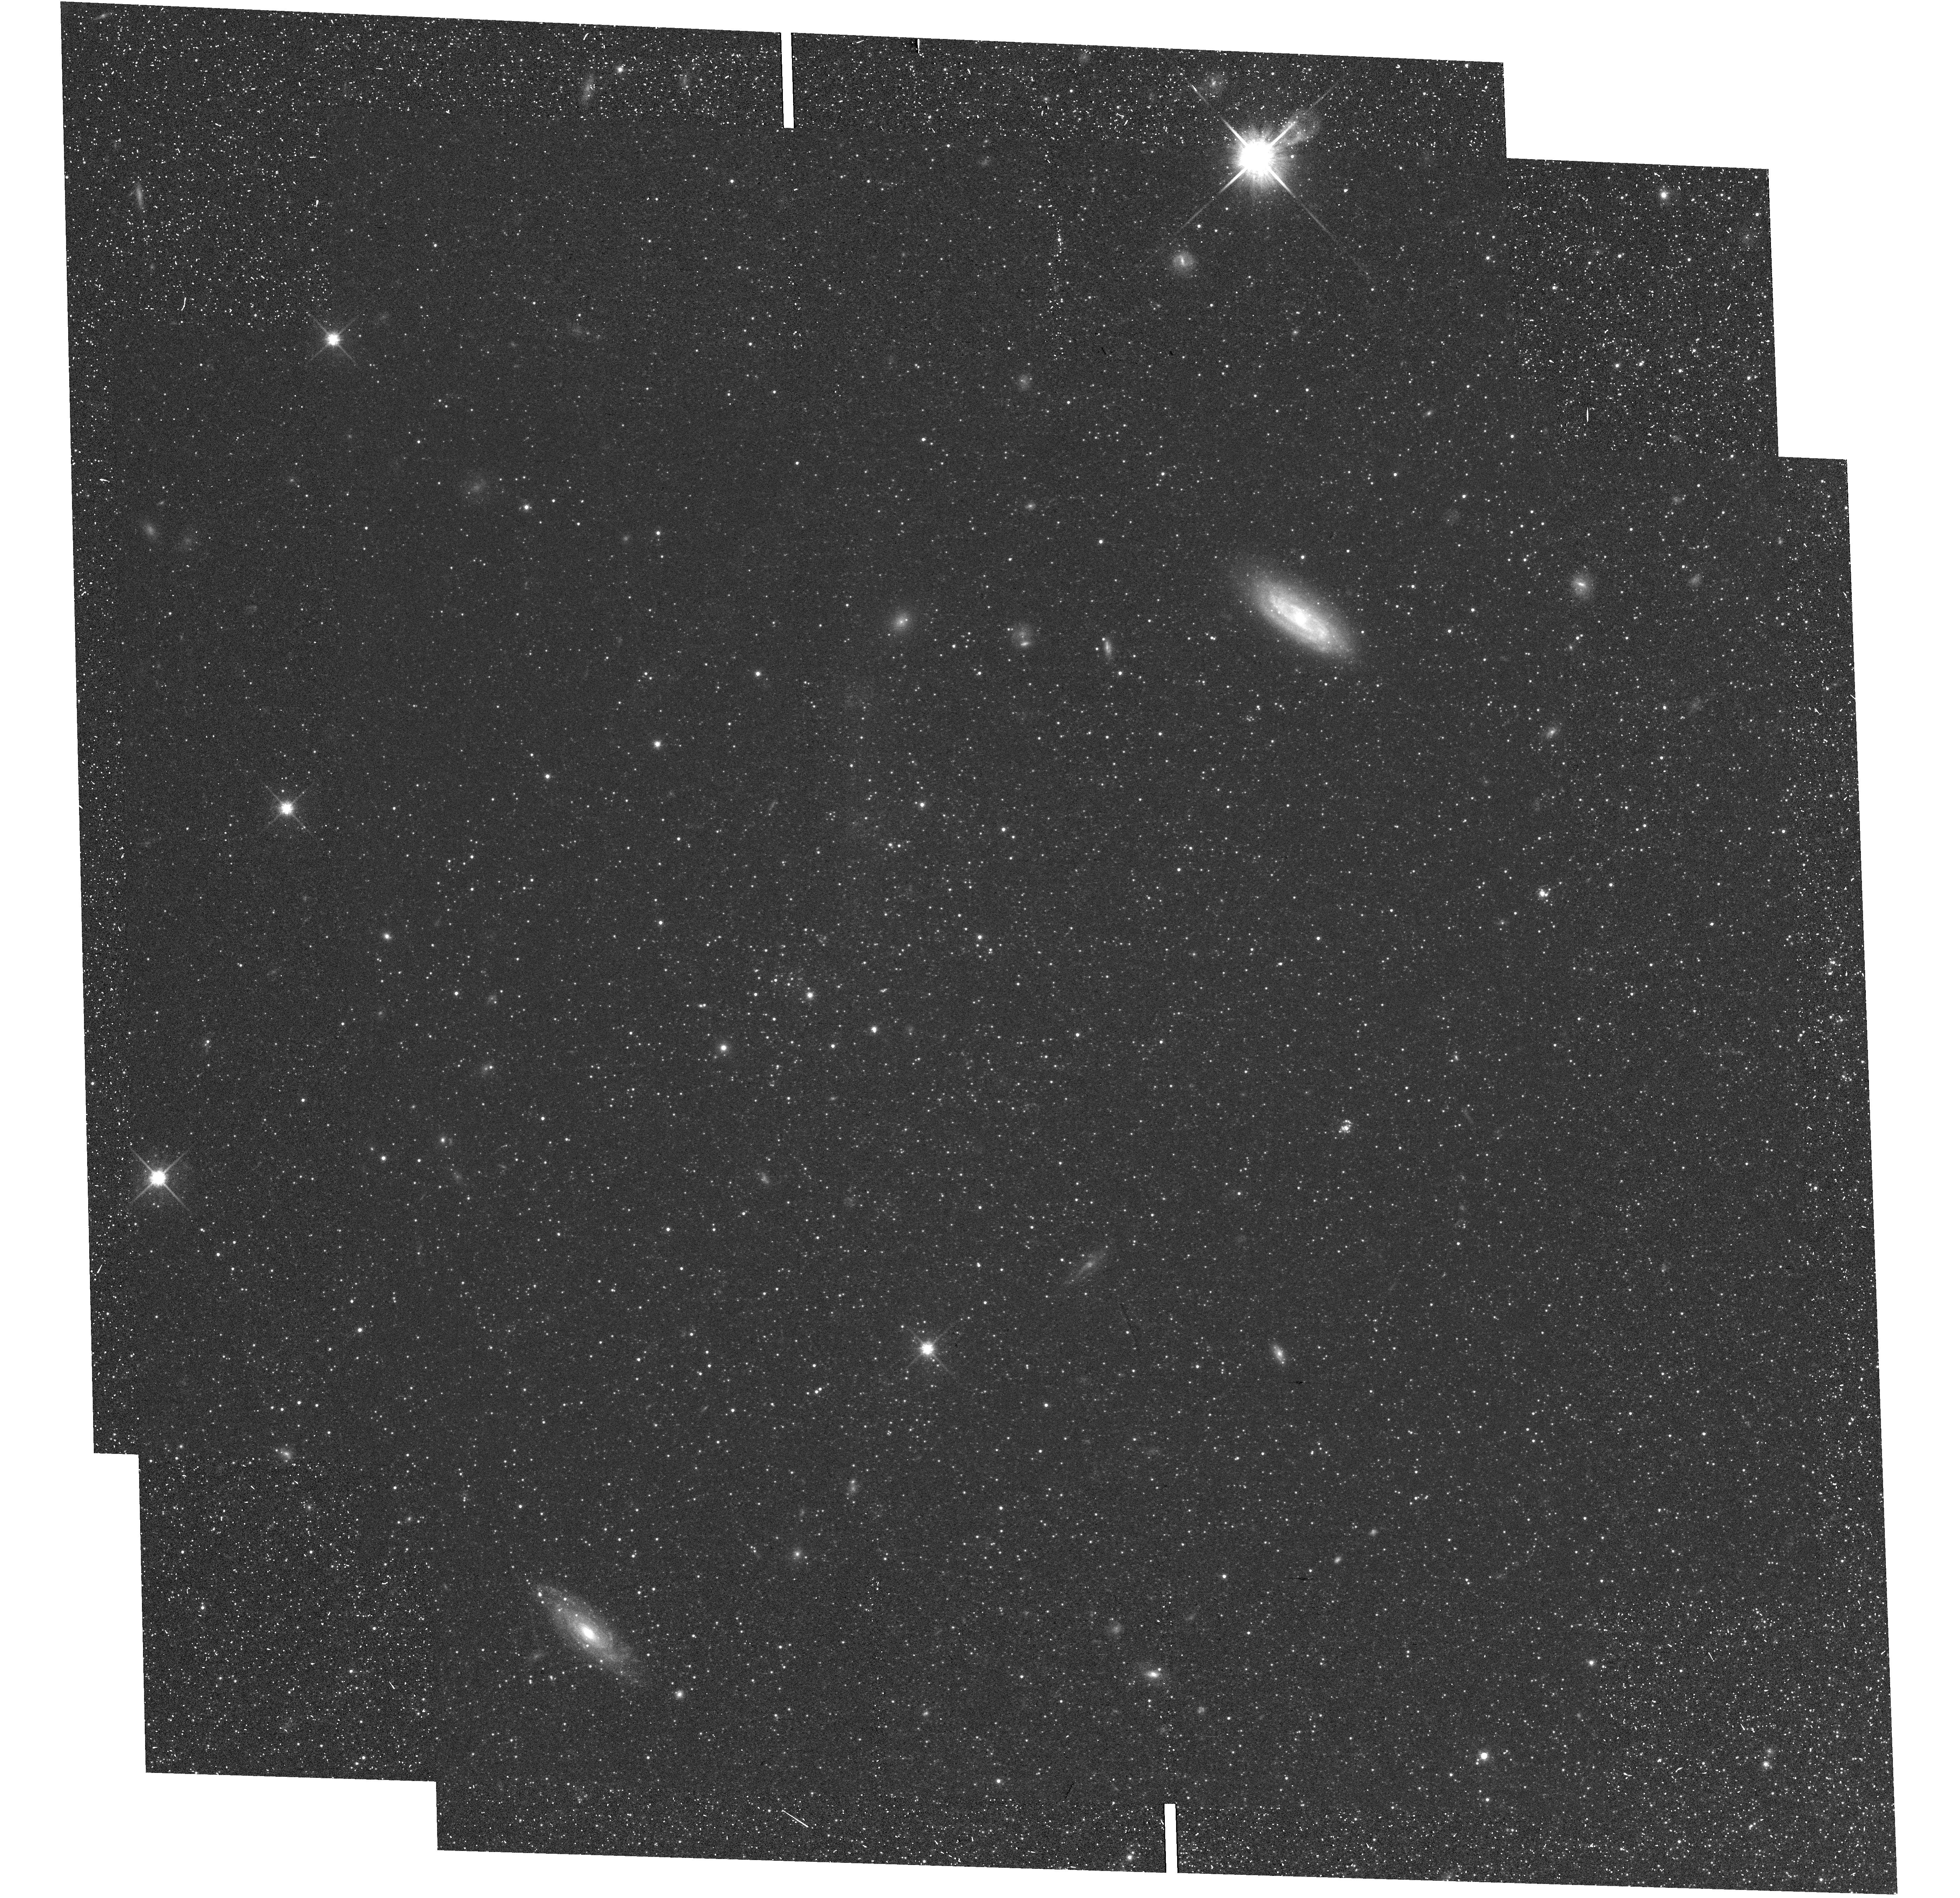
Target: field at RA 13.871°, Dec -37.603°. Instrument: WFC3/UVIS. Filter: F814W. Exposure: 24 min. Observation ID: hst_13743_04_wfc3_uvis_f814w_ico404

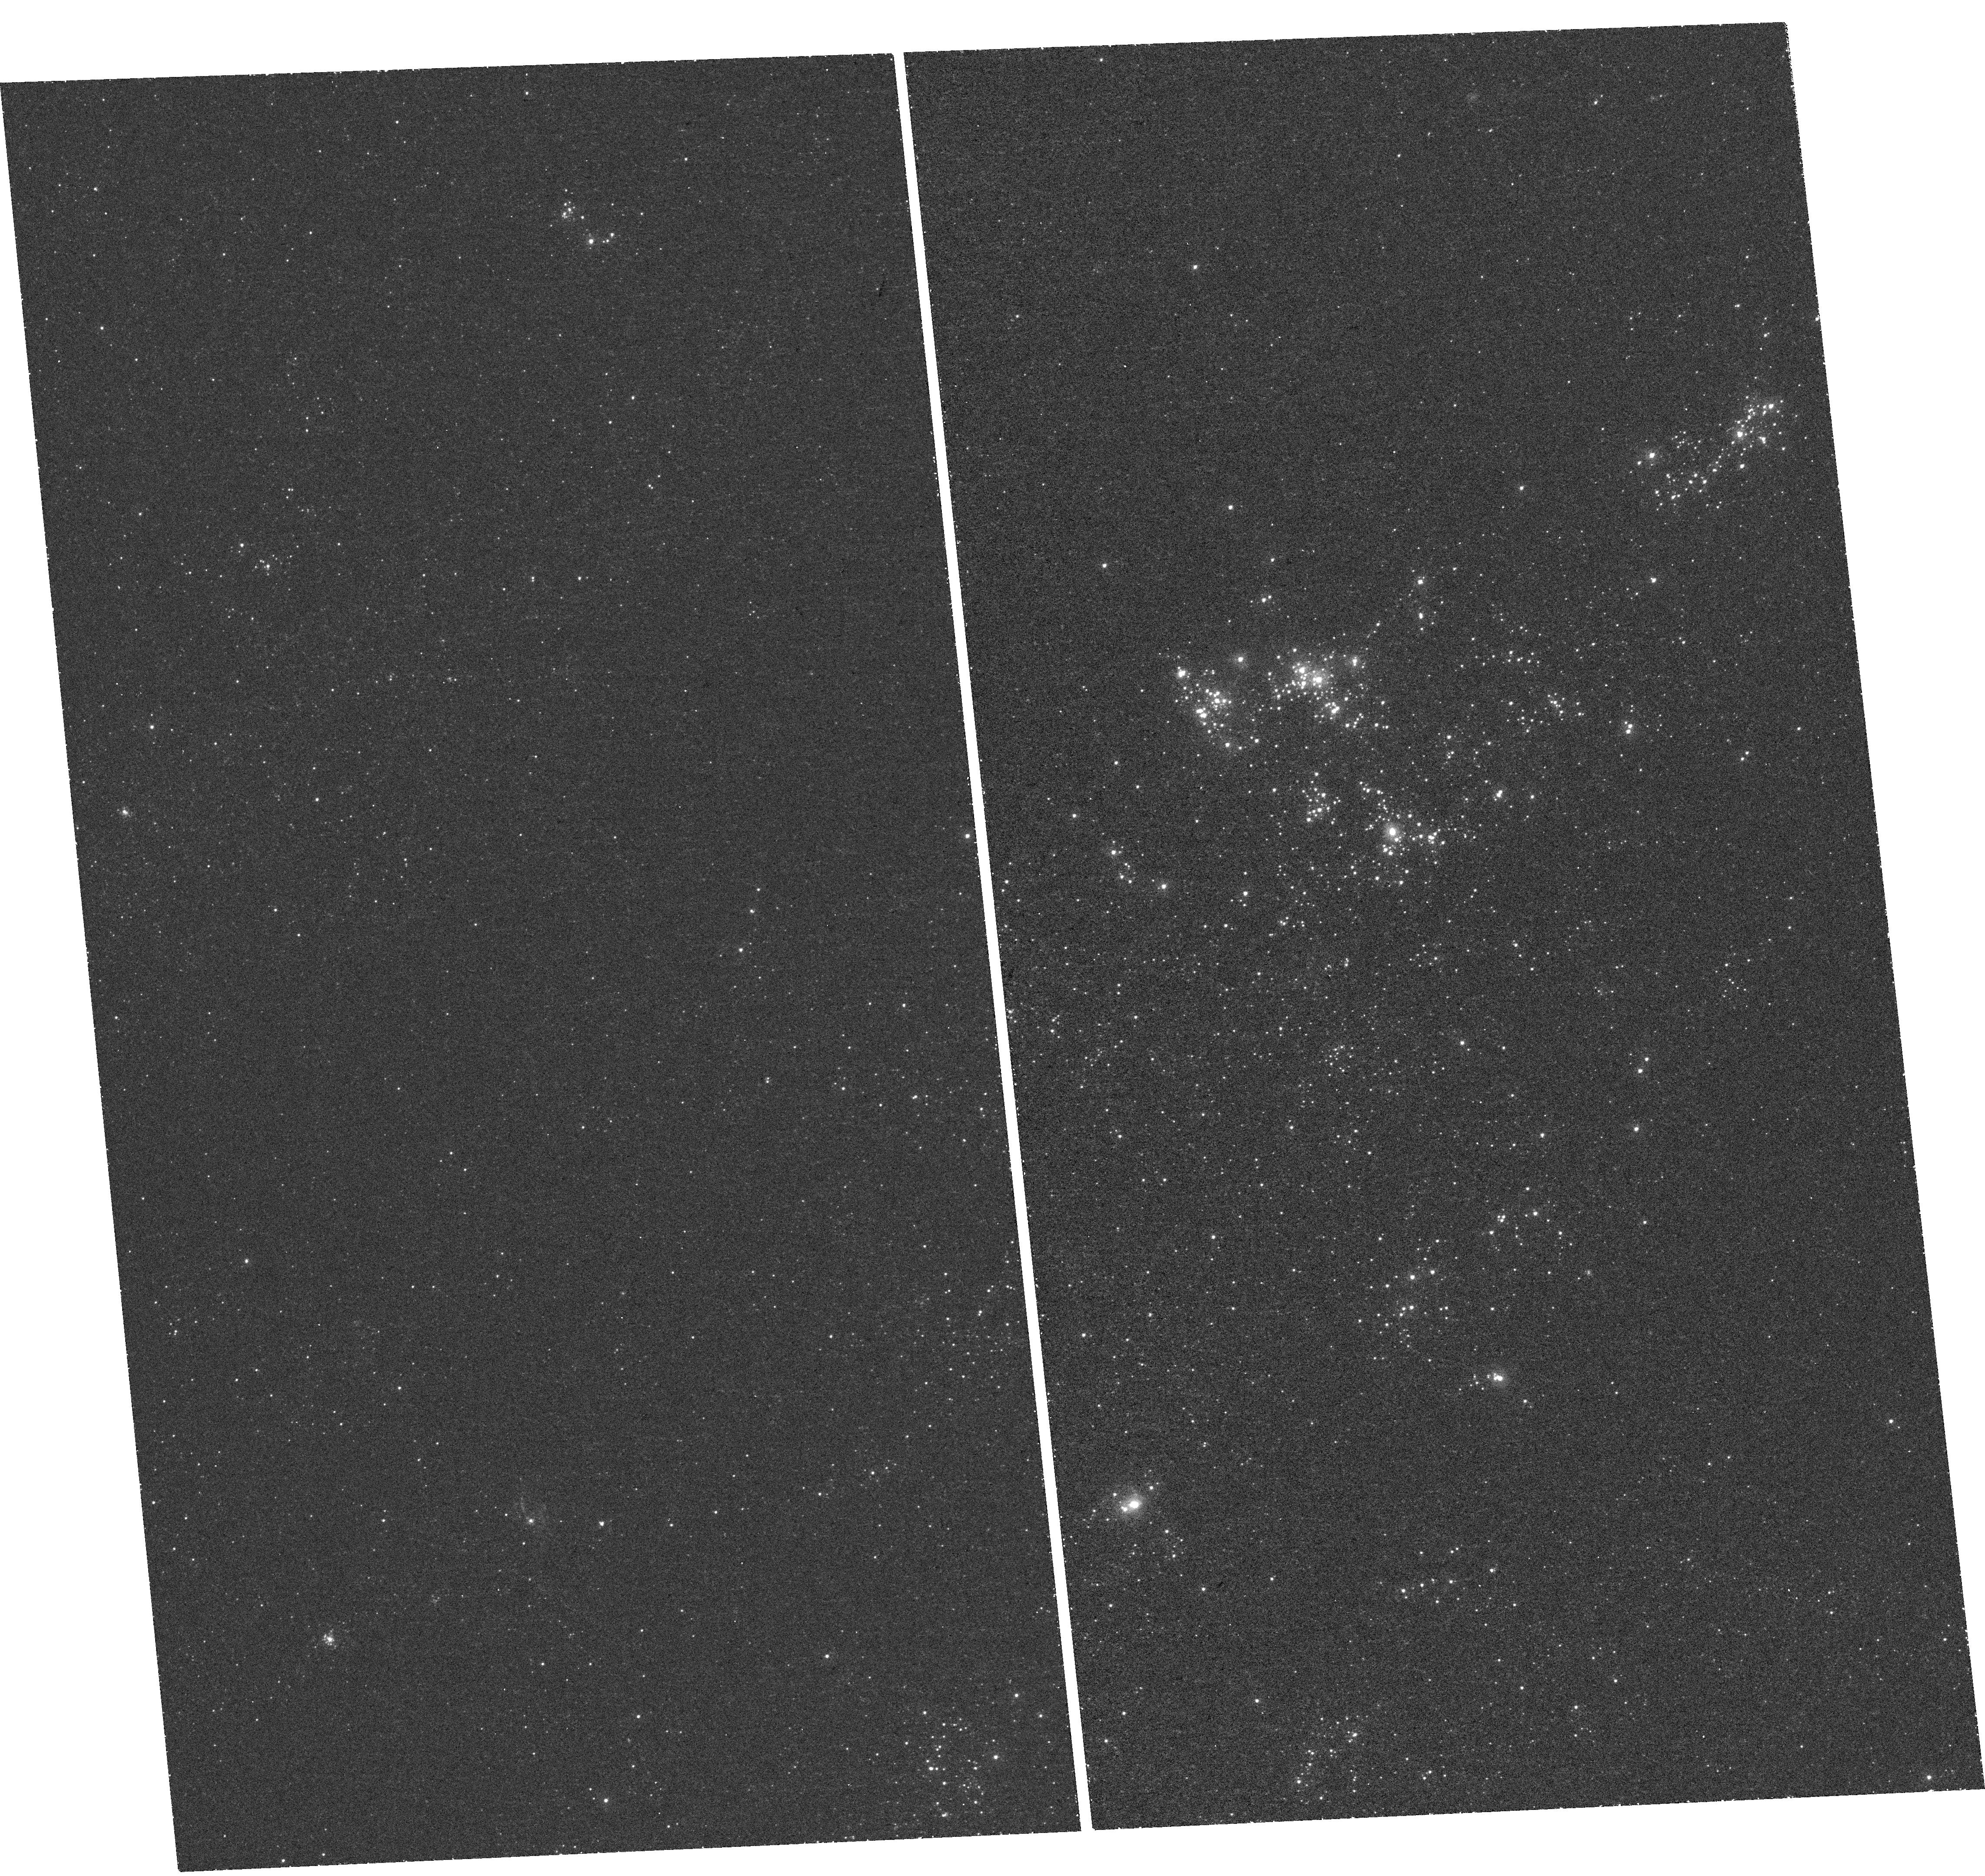
Target: NGC300. Instrument: WFC3/UVIS. Filter: F218W. Exposure: 44 min. Observation ID: hst_13743_01_wfc3_uvis_f218w_ico401

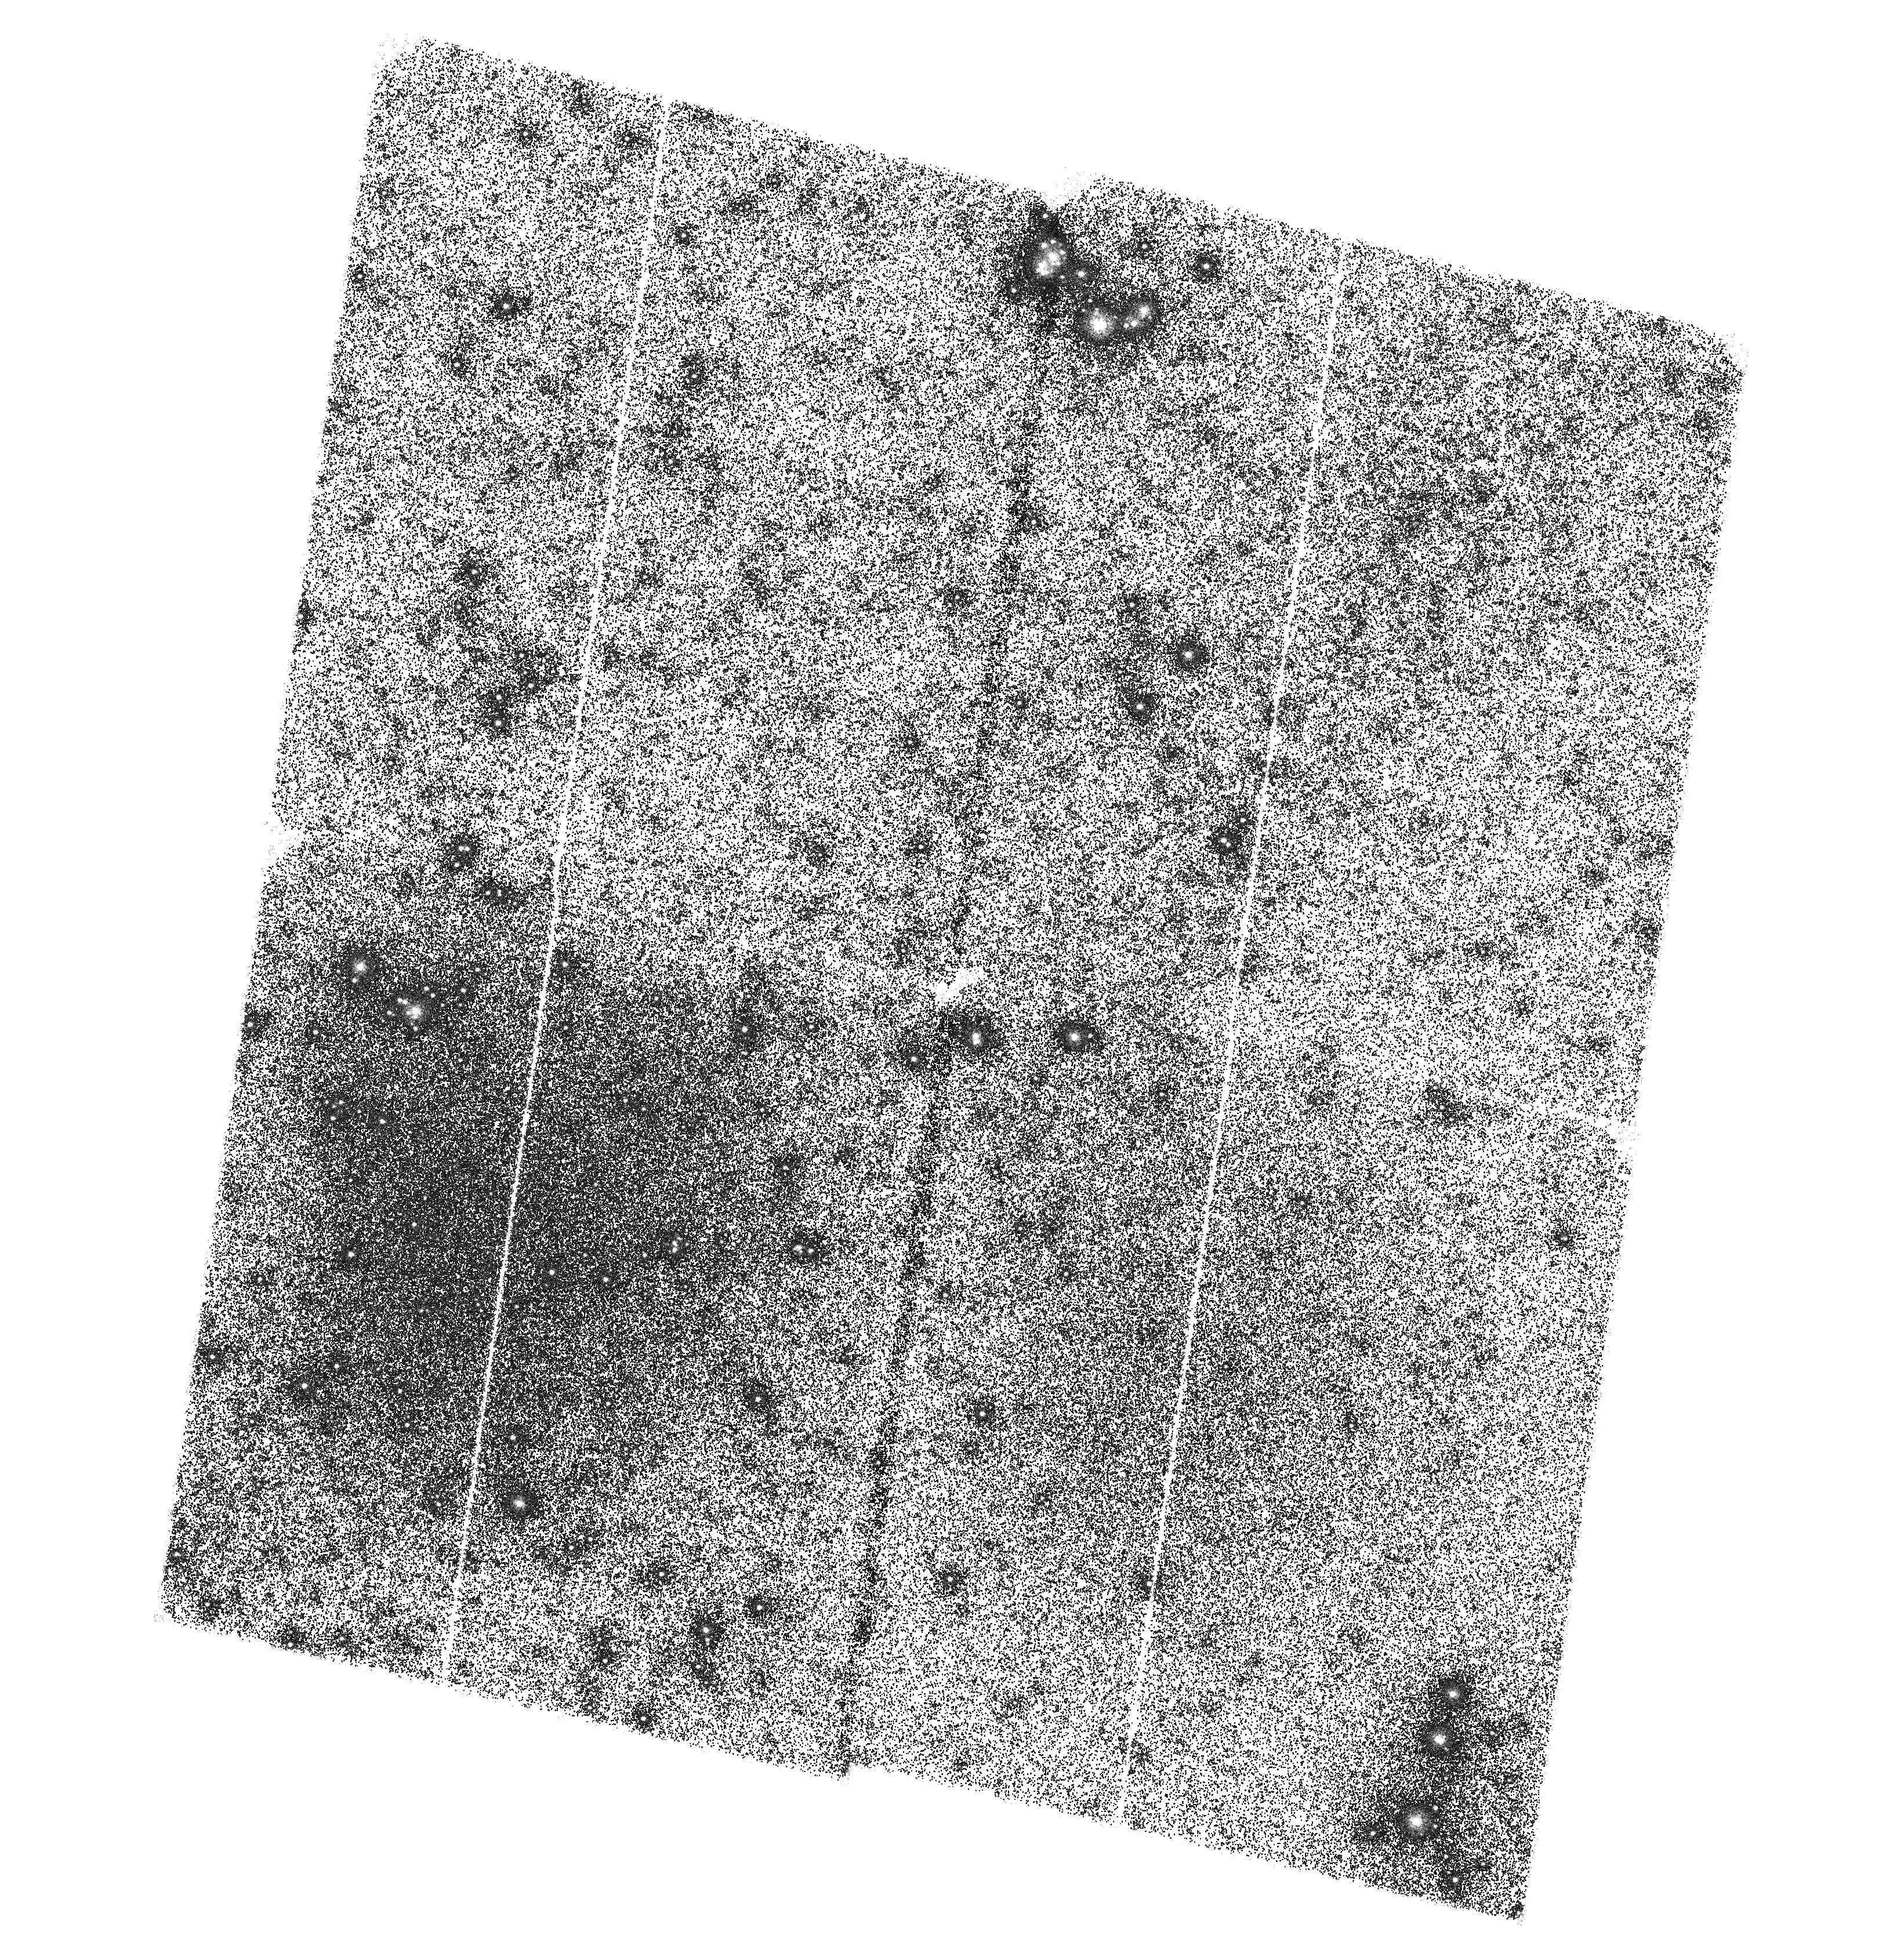
Target: NGC300-3. Instrument: ACS/SBC. Filter: F150LP. Exposure: 3.1 h. Observation ID: hst_13743_03_acs_sbc_f150lp_jco403

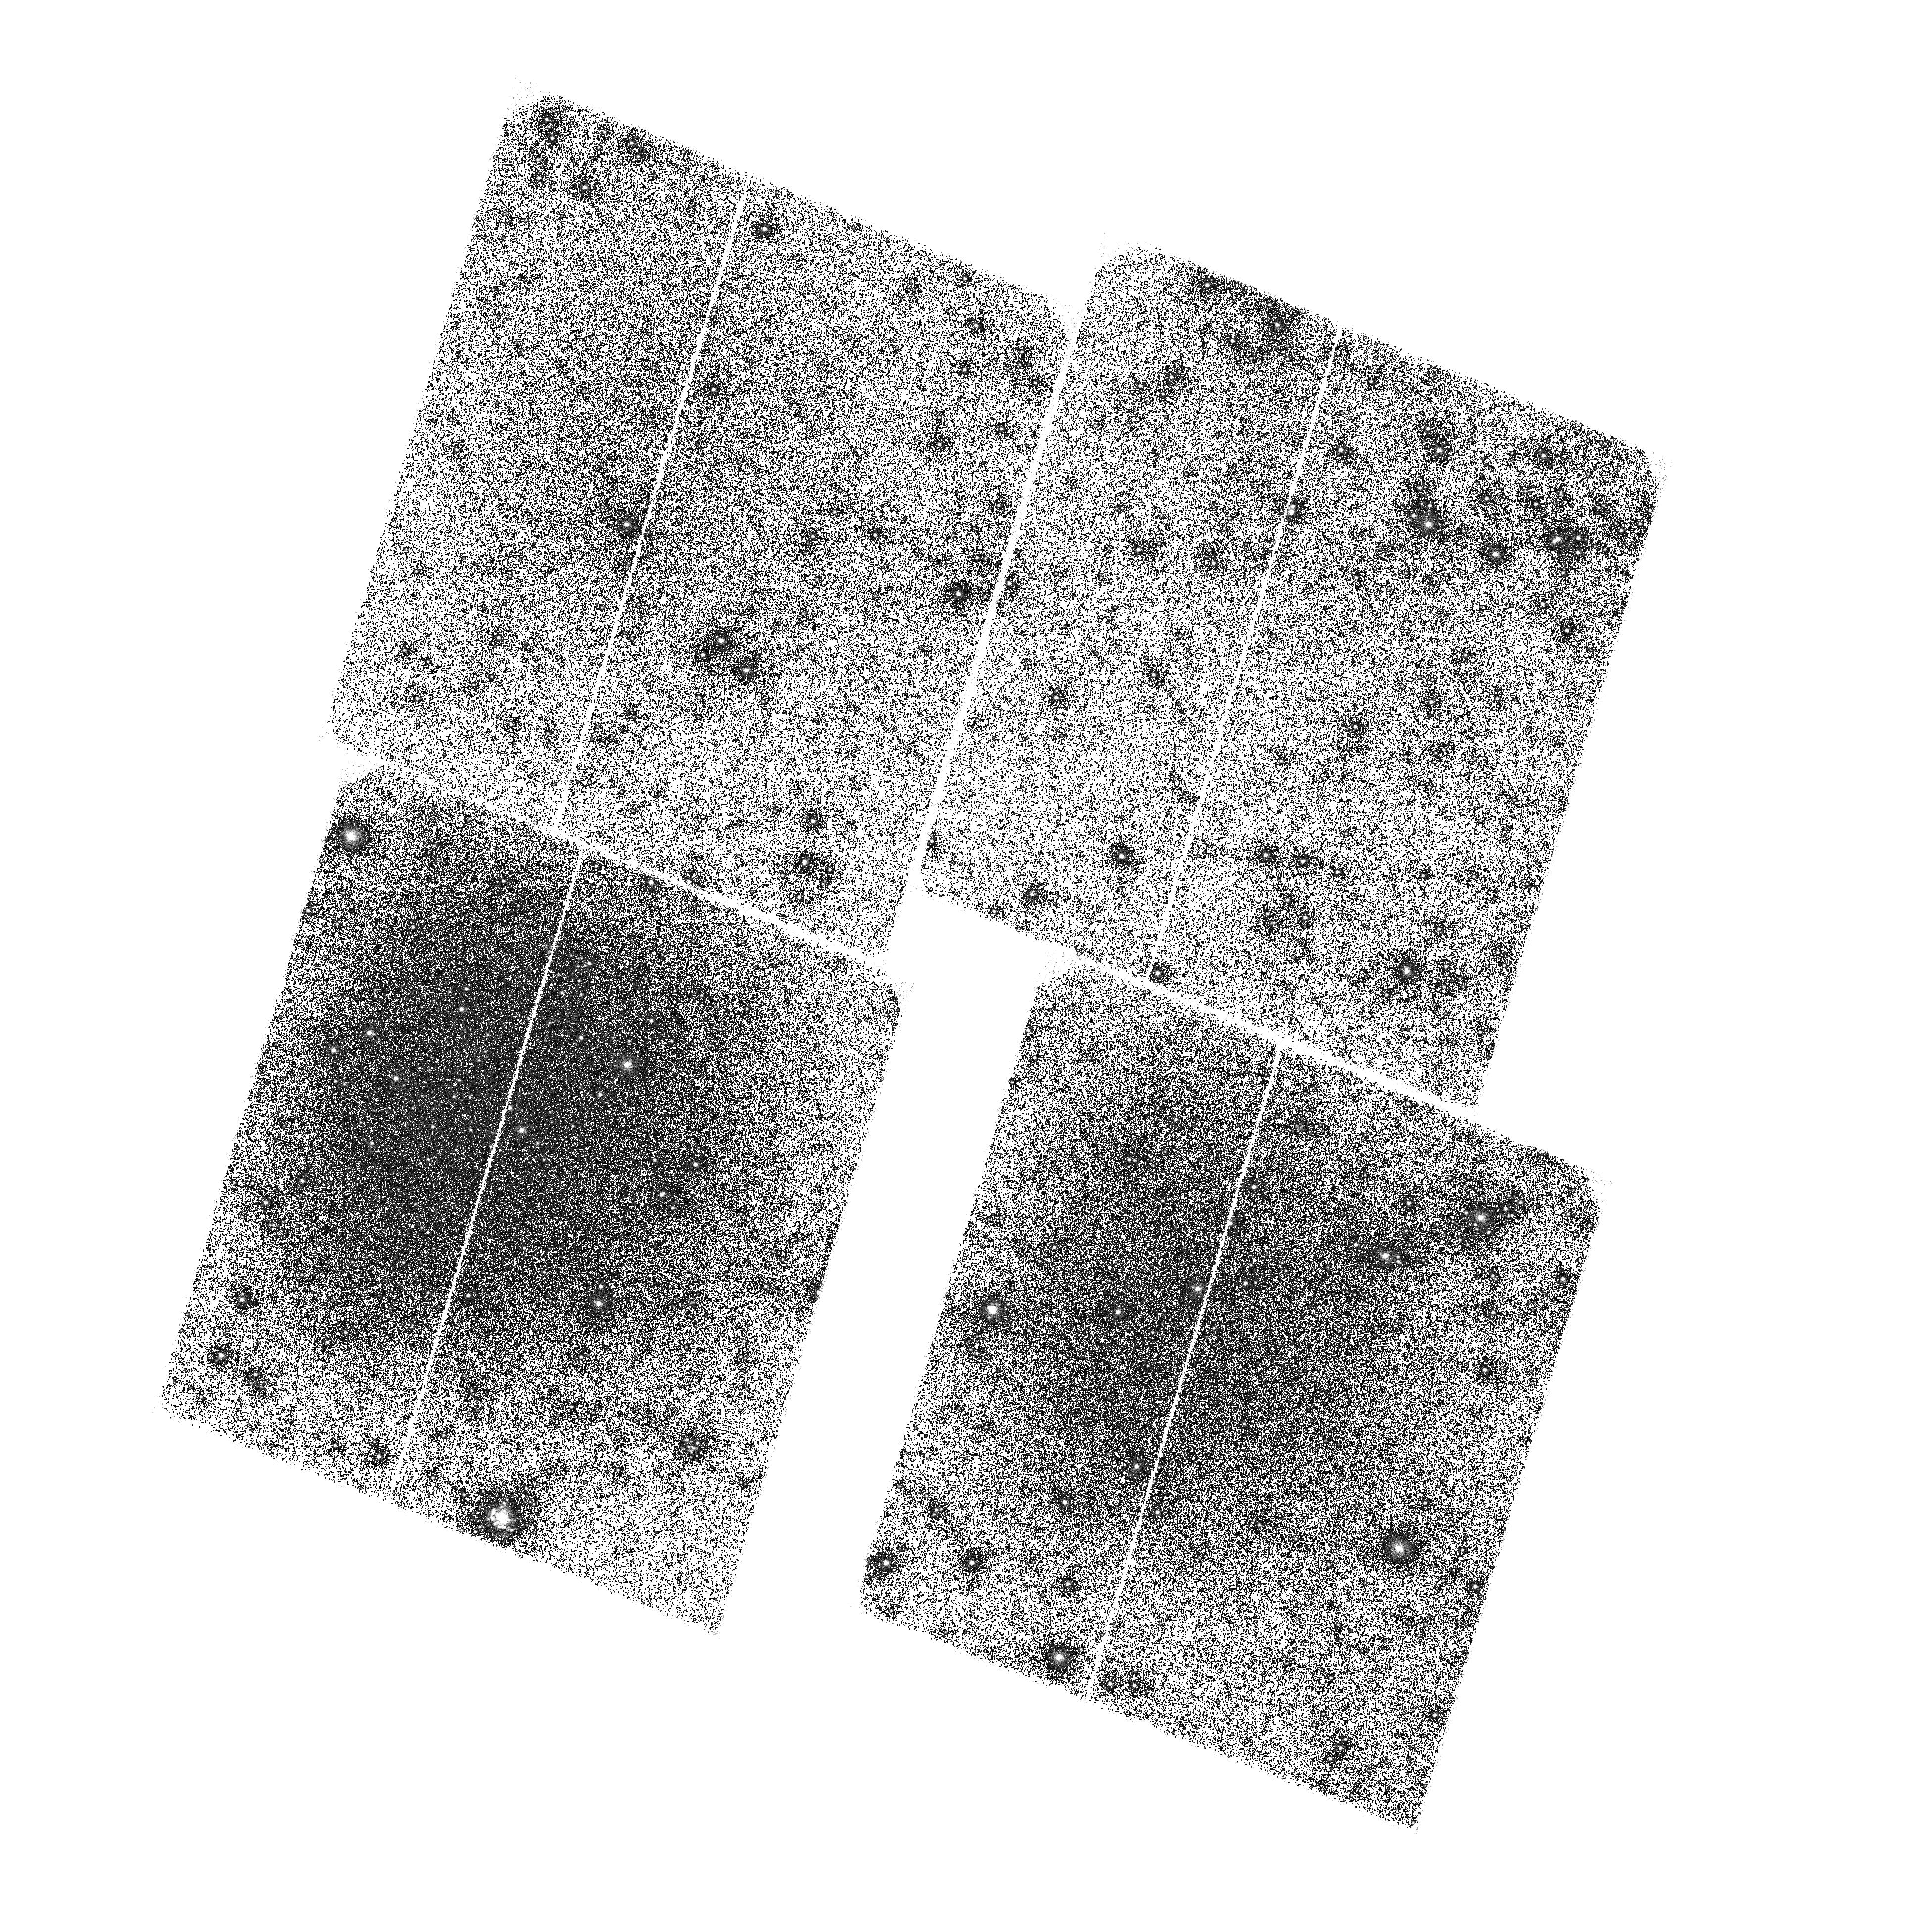
Target: NGC300-11. Instrument: ACS/SBC. Filter: F150LP. Exposure: 3.1 h. Observation ID: hst_13743_05_acs_sbc_f150lp_jco405

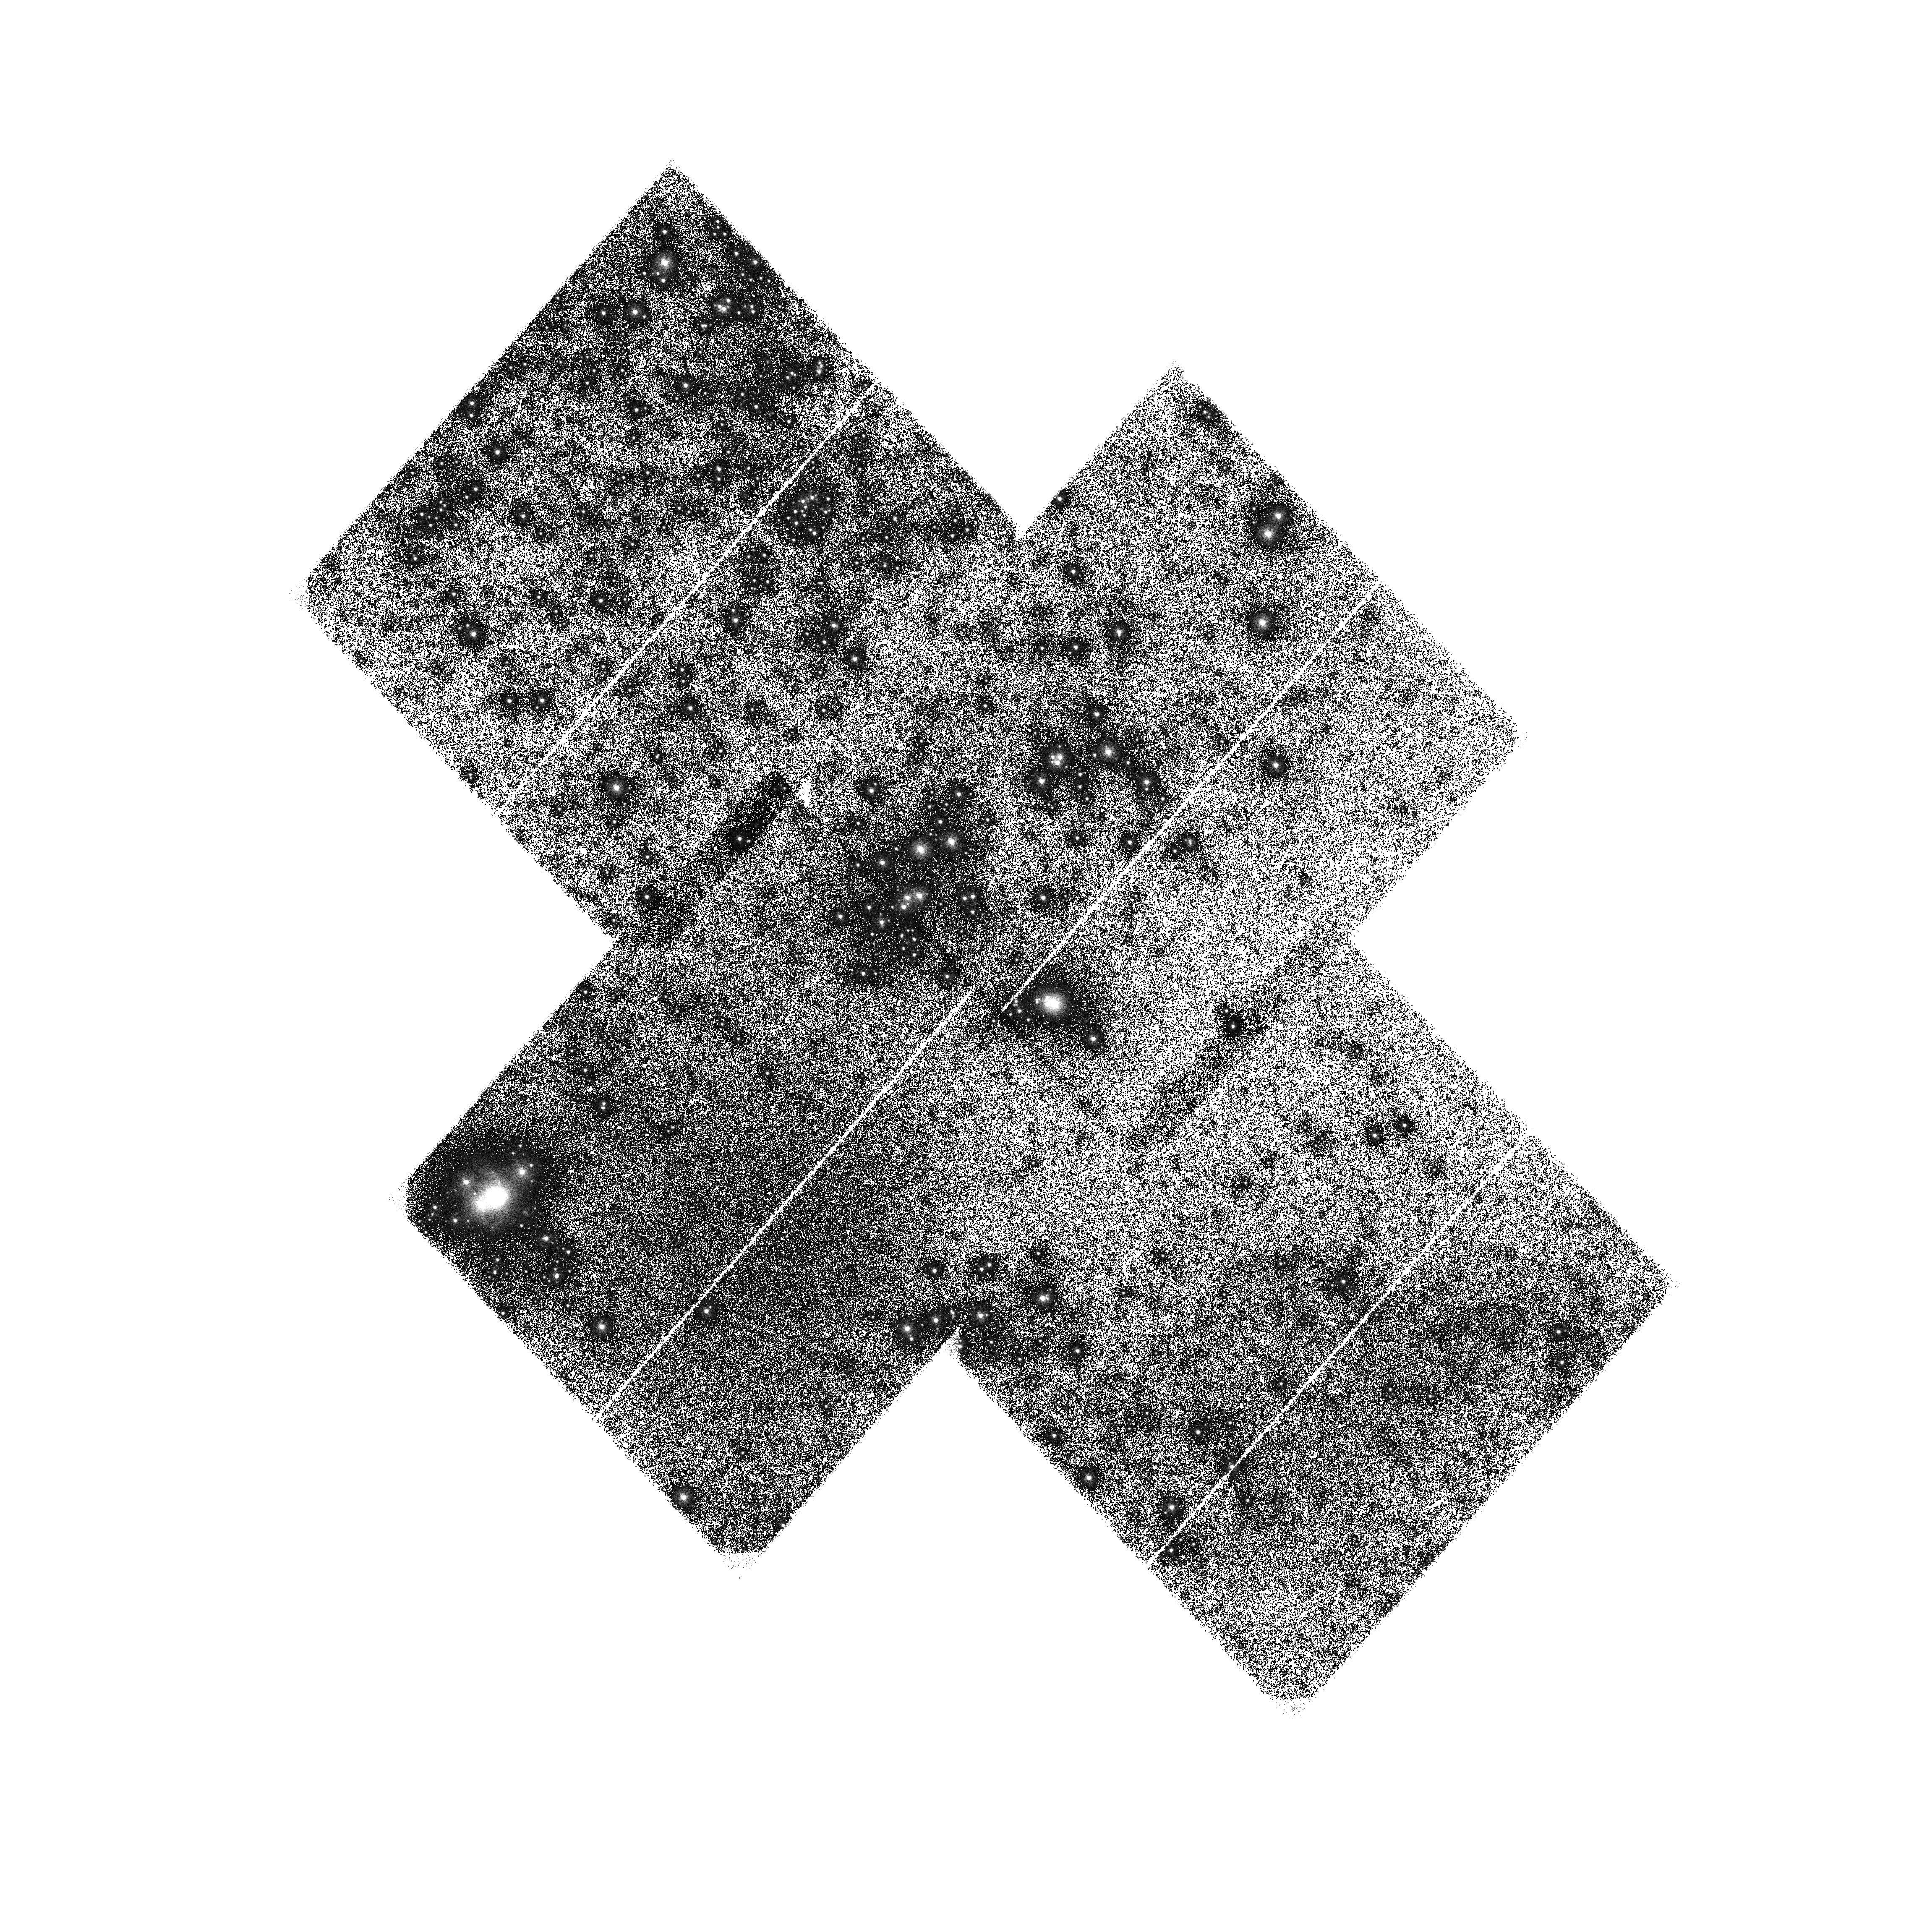
Target: NGC300-9. Instrument: ACS/SBC. Filter: F150LP. Exposure: 3.1 h. Observation ID: hst_13743_04_acs_sbc_f150lp_jco404

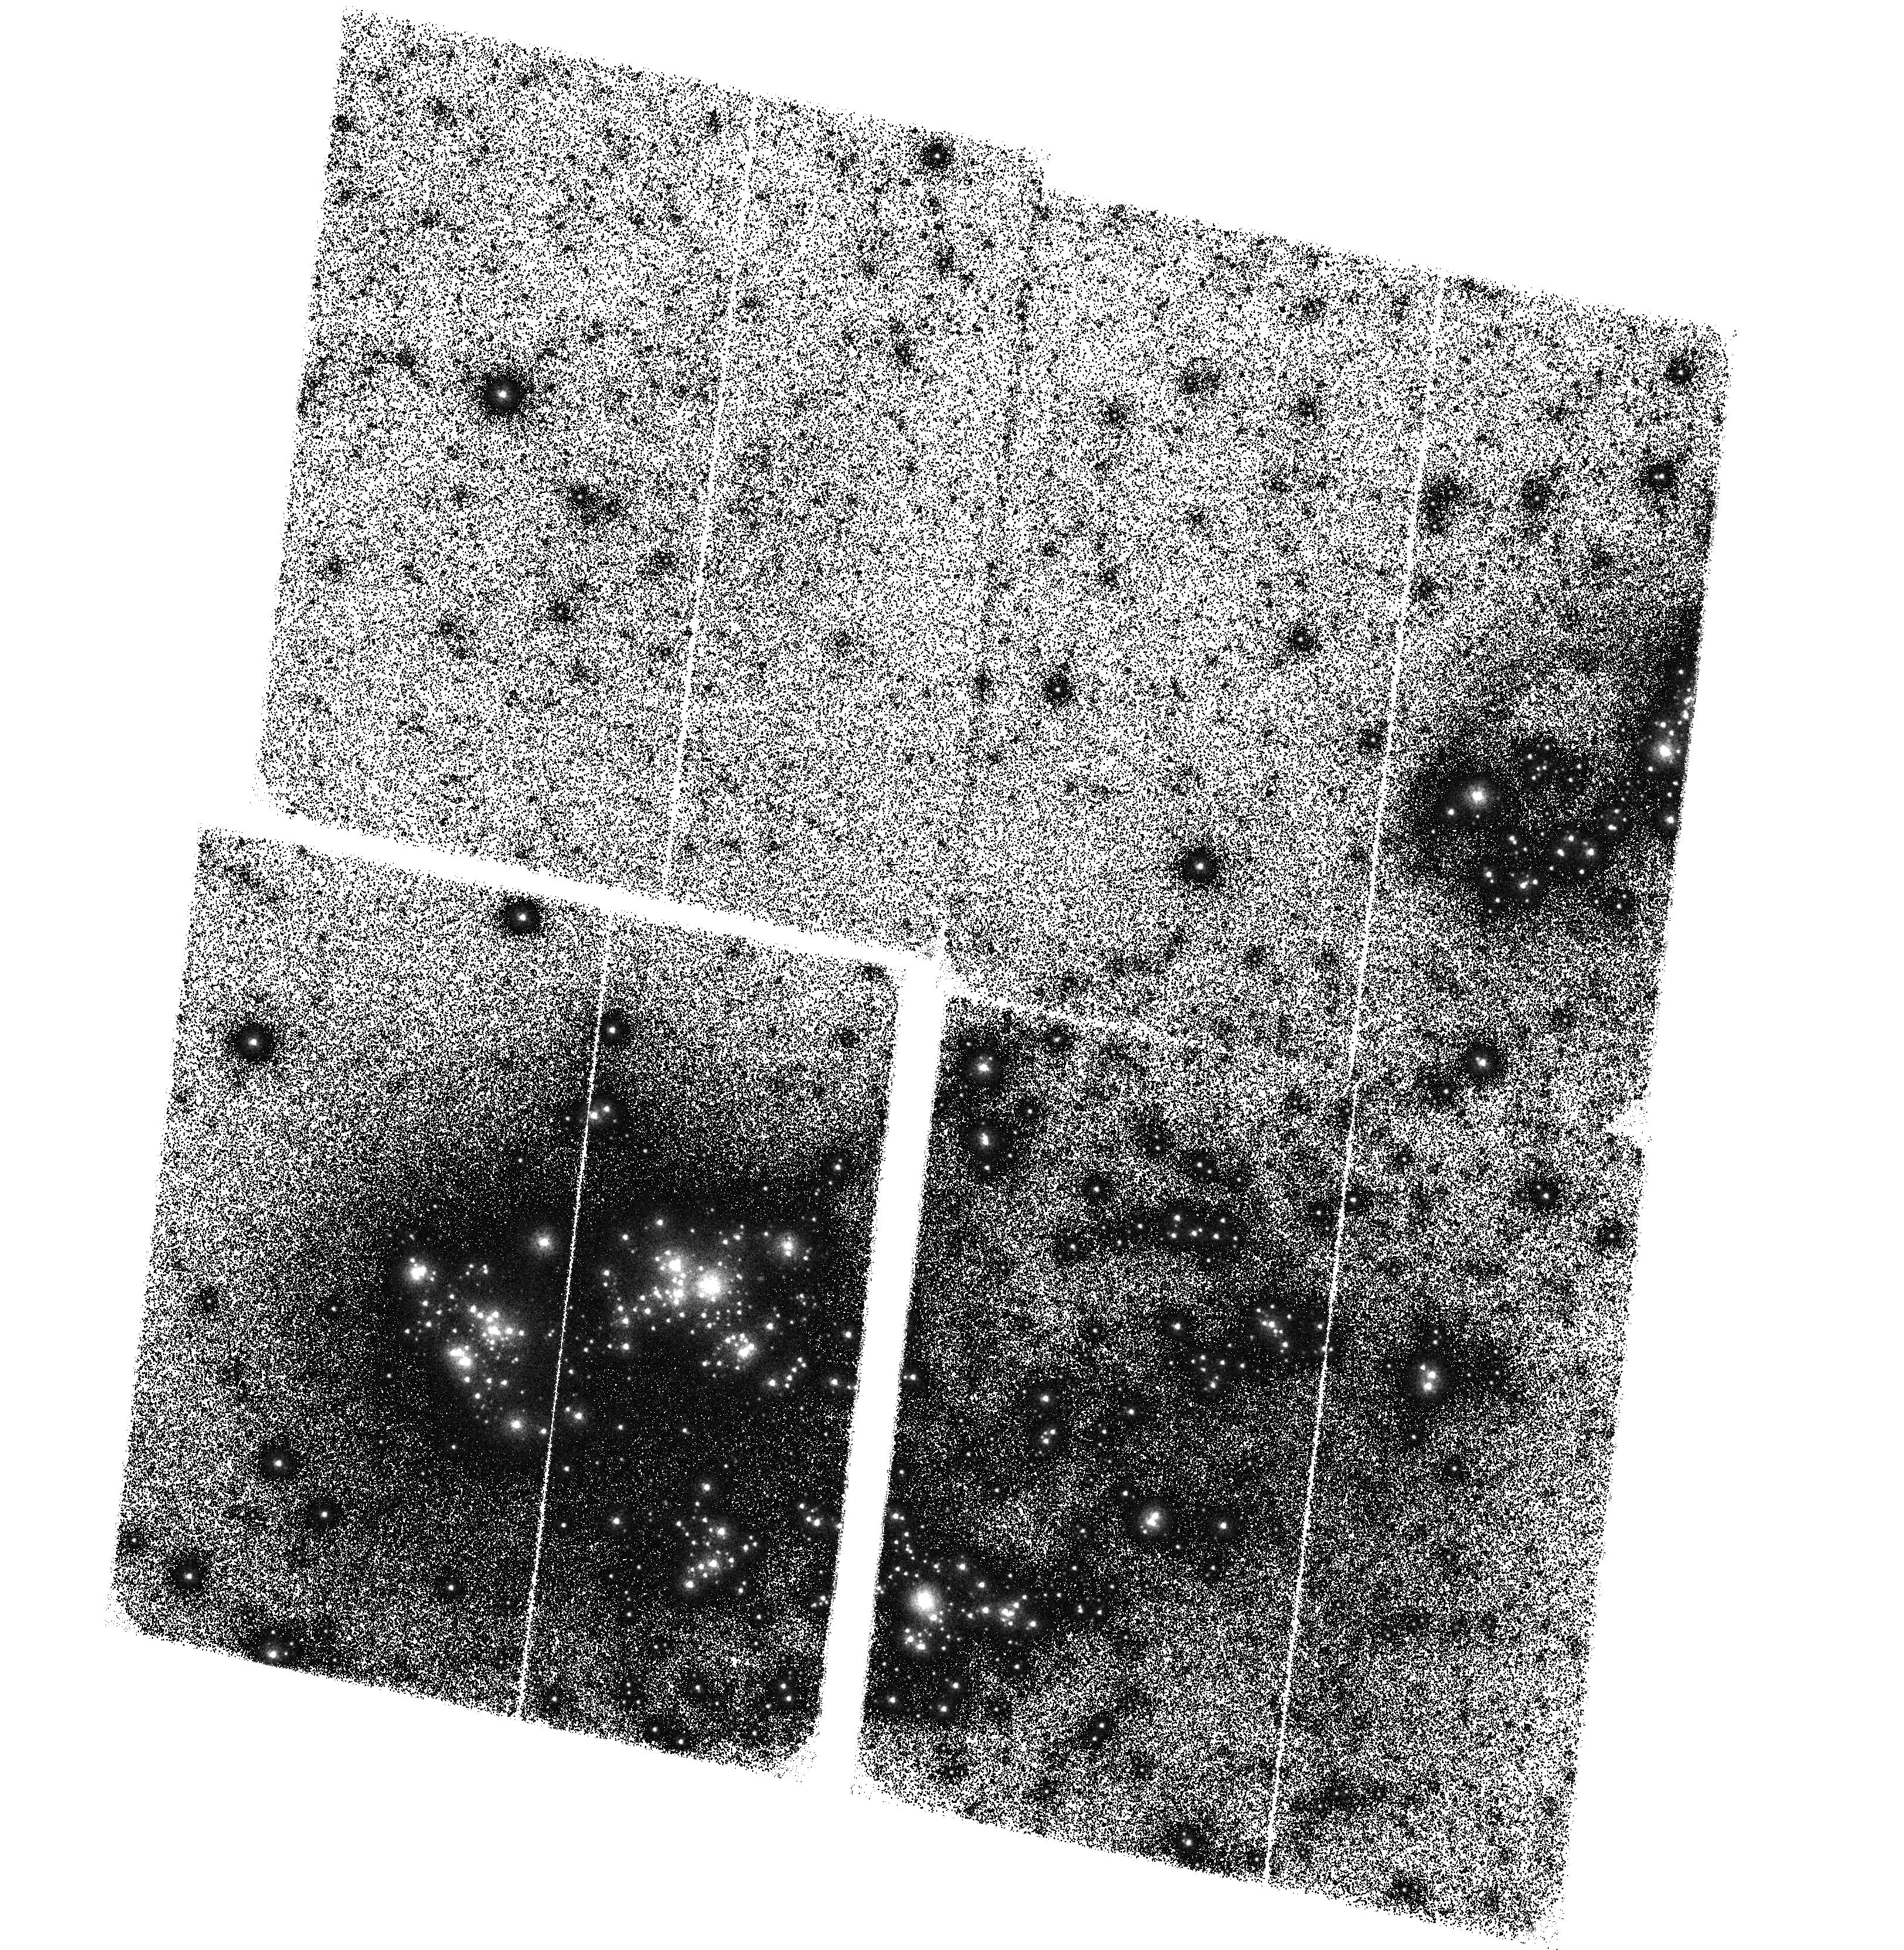
Target: NGC300-1. Instrument: ACS/SBC. Filter: F150LP. Exposure: 3.1 h. Observation ID: hst_13743_02_acs_sbc_f150lp_jco402

The Controversial Nature of the Diffuse UV Emission in Galaxies: Exploring NGC300 (PI: Thilker, David)

The wealth of data produced over the past decade by sensitive IR and wide-field UV space facilities has ushered a new era for studies of star formation in galaxies, both at the whole-galaxy and sub-galactic (<~kpc) scale. These data underscore the difficulty of using standard methods, including the dust-corrected UV light, to measure star formation within galaxies, owing to the local variations in stellar population and dust properties. The UV should be a direct tracer of young stellar populations and recent star formation, yet UV colors in the 'diffuse' interarm regions of spiral galaxies are unusually red relative to those of spiral arms, even after accounting for dust attenuation. This suggests a complex mix of moderately aged stars and dust, plus perhaps scattered light. We will unveil the origin of those UV colors with new ACS far-UV (FUV) and WFC3 near-UV (NUV) images of the nearby, prototypical spiral NGC300, which will be combined with B, V, I archival images. By exploiting the dust-insensitivity of the HST FUV-NUV color for resolved stars, we will obtain a census of both O and B stars in order to: (1) uncover the nature of the UV-emitting interarm stellar populations, while estimate the true diffuse fraction; (2) constrain the extinction law in both interarm+arm regions; (3) place UV-based SFR indicators on a secure footing for use both at low and high redshift. The angular resolution and UV capabilities of HST are crucial for this project. By directly addressing the use and limitations of UV colors to trace young stellar populations and dust attenuation in galaxies, this project maximizes the return from the large investment of HST time devoted to high-z surveys.